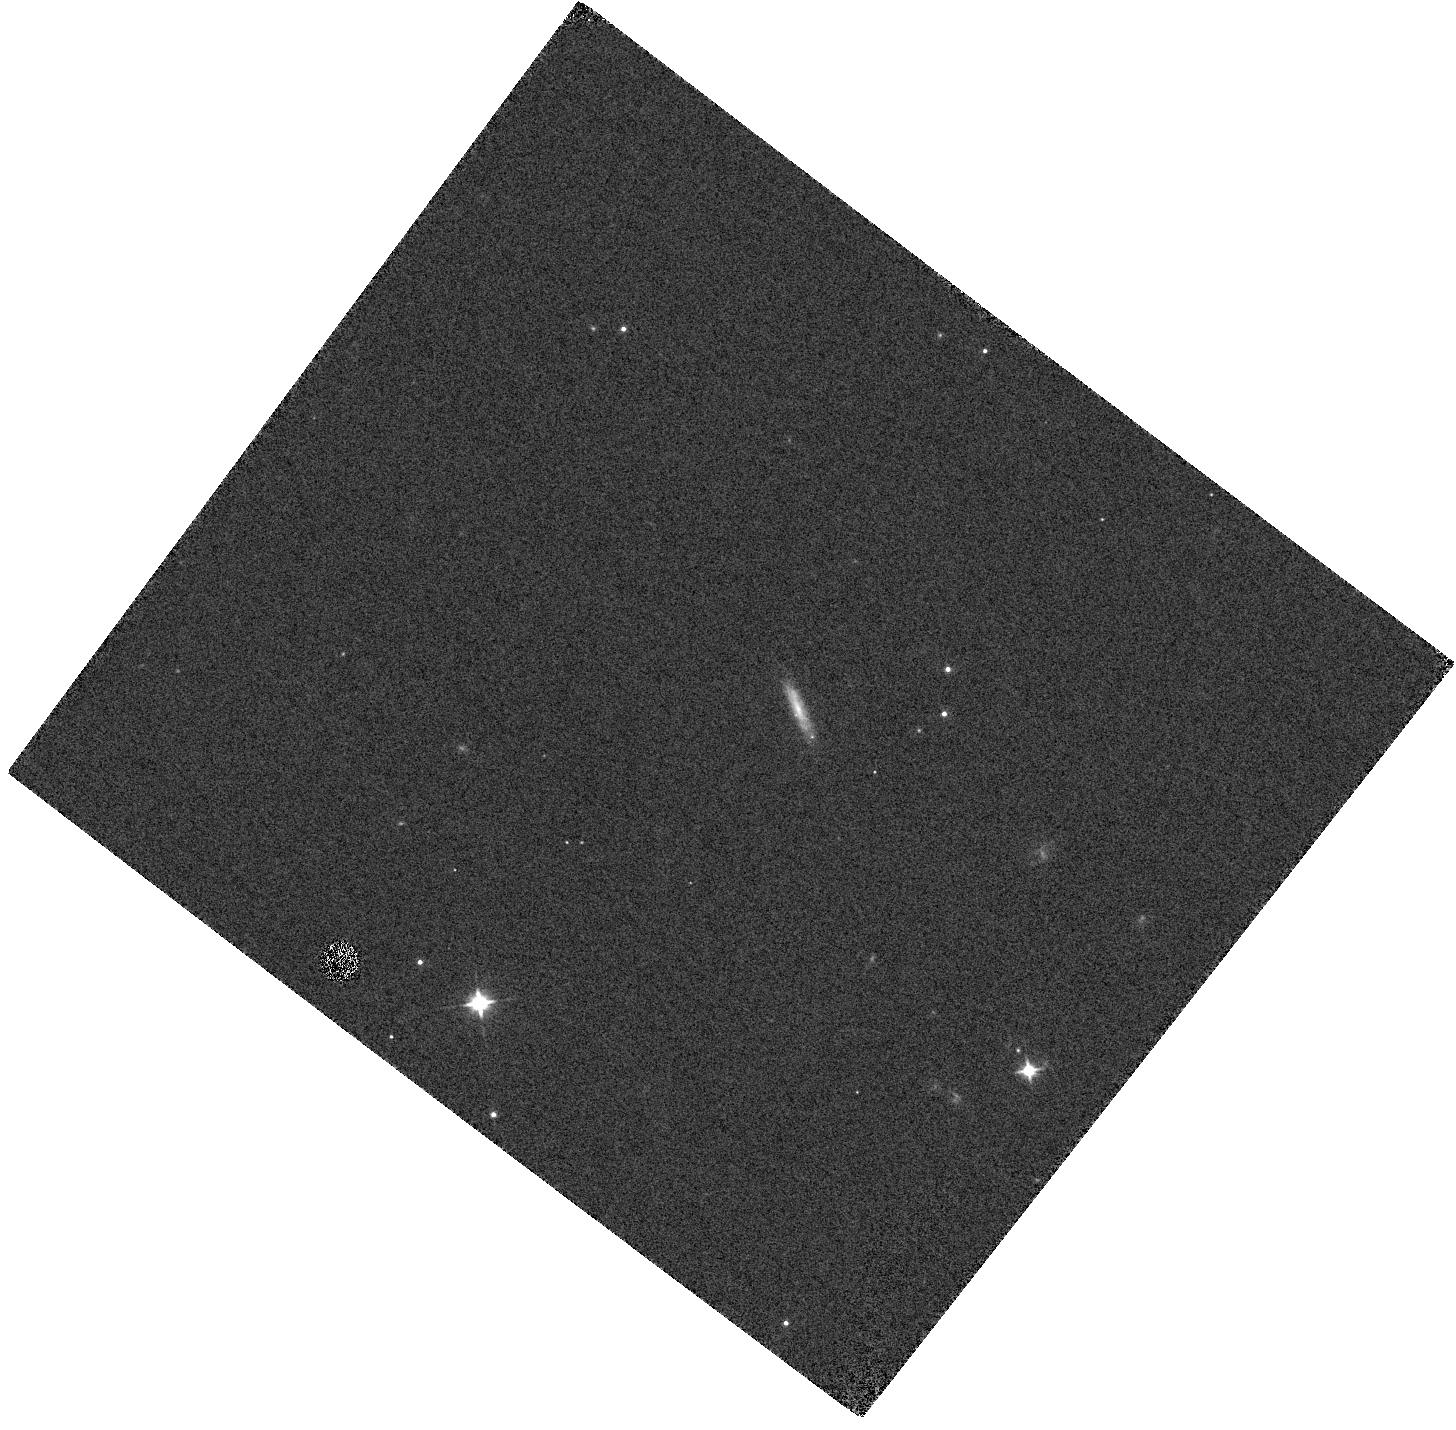
Target: AT2025ULZ
Instrument: WFC3/IR
Filter: F110W
Exposure: 1 min
Observation ID: hst_17805_03_wfc3_ir_f110w_ifdz03

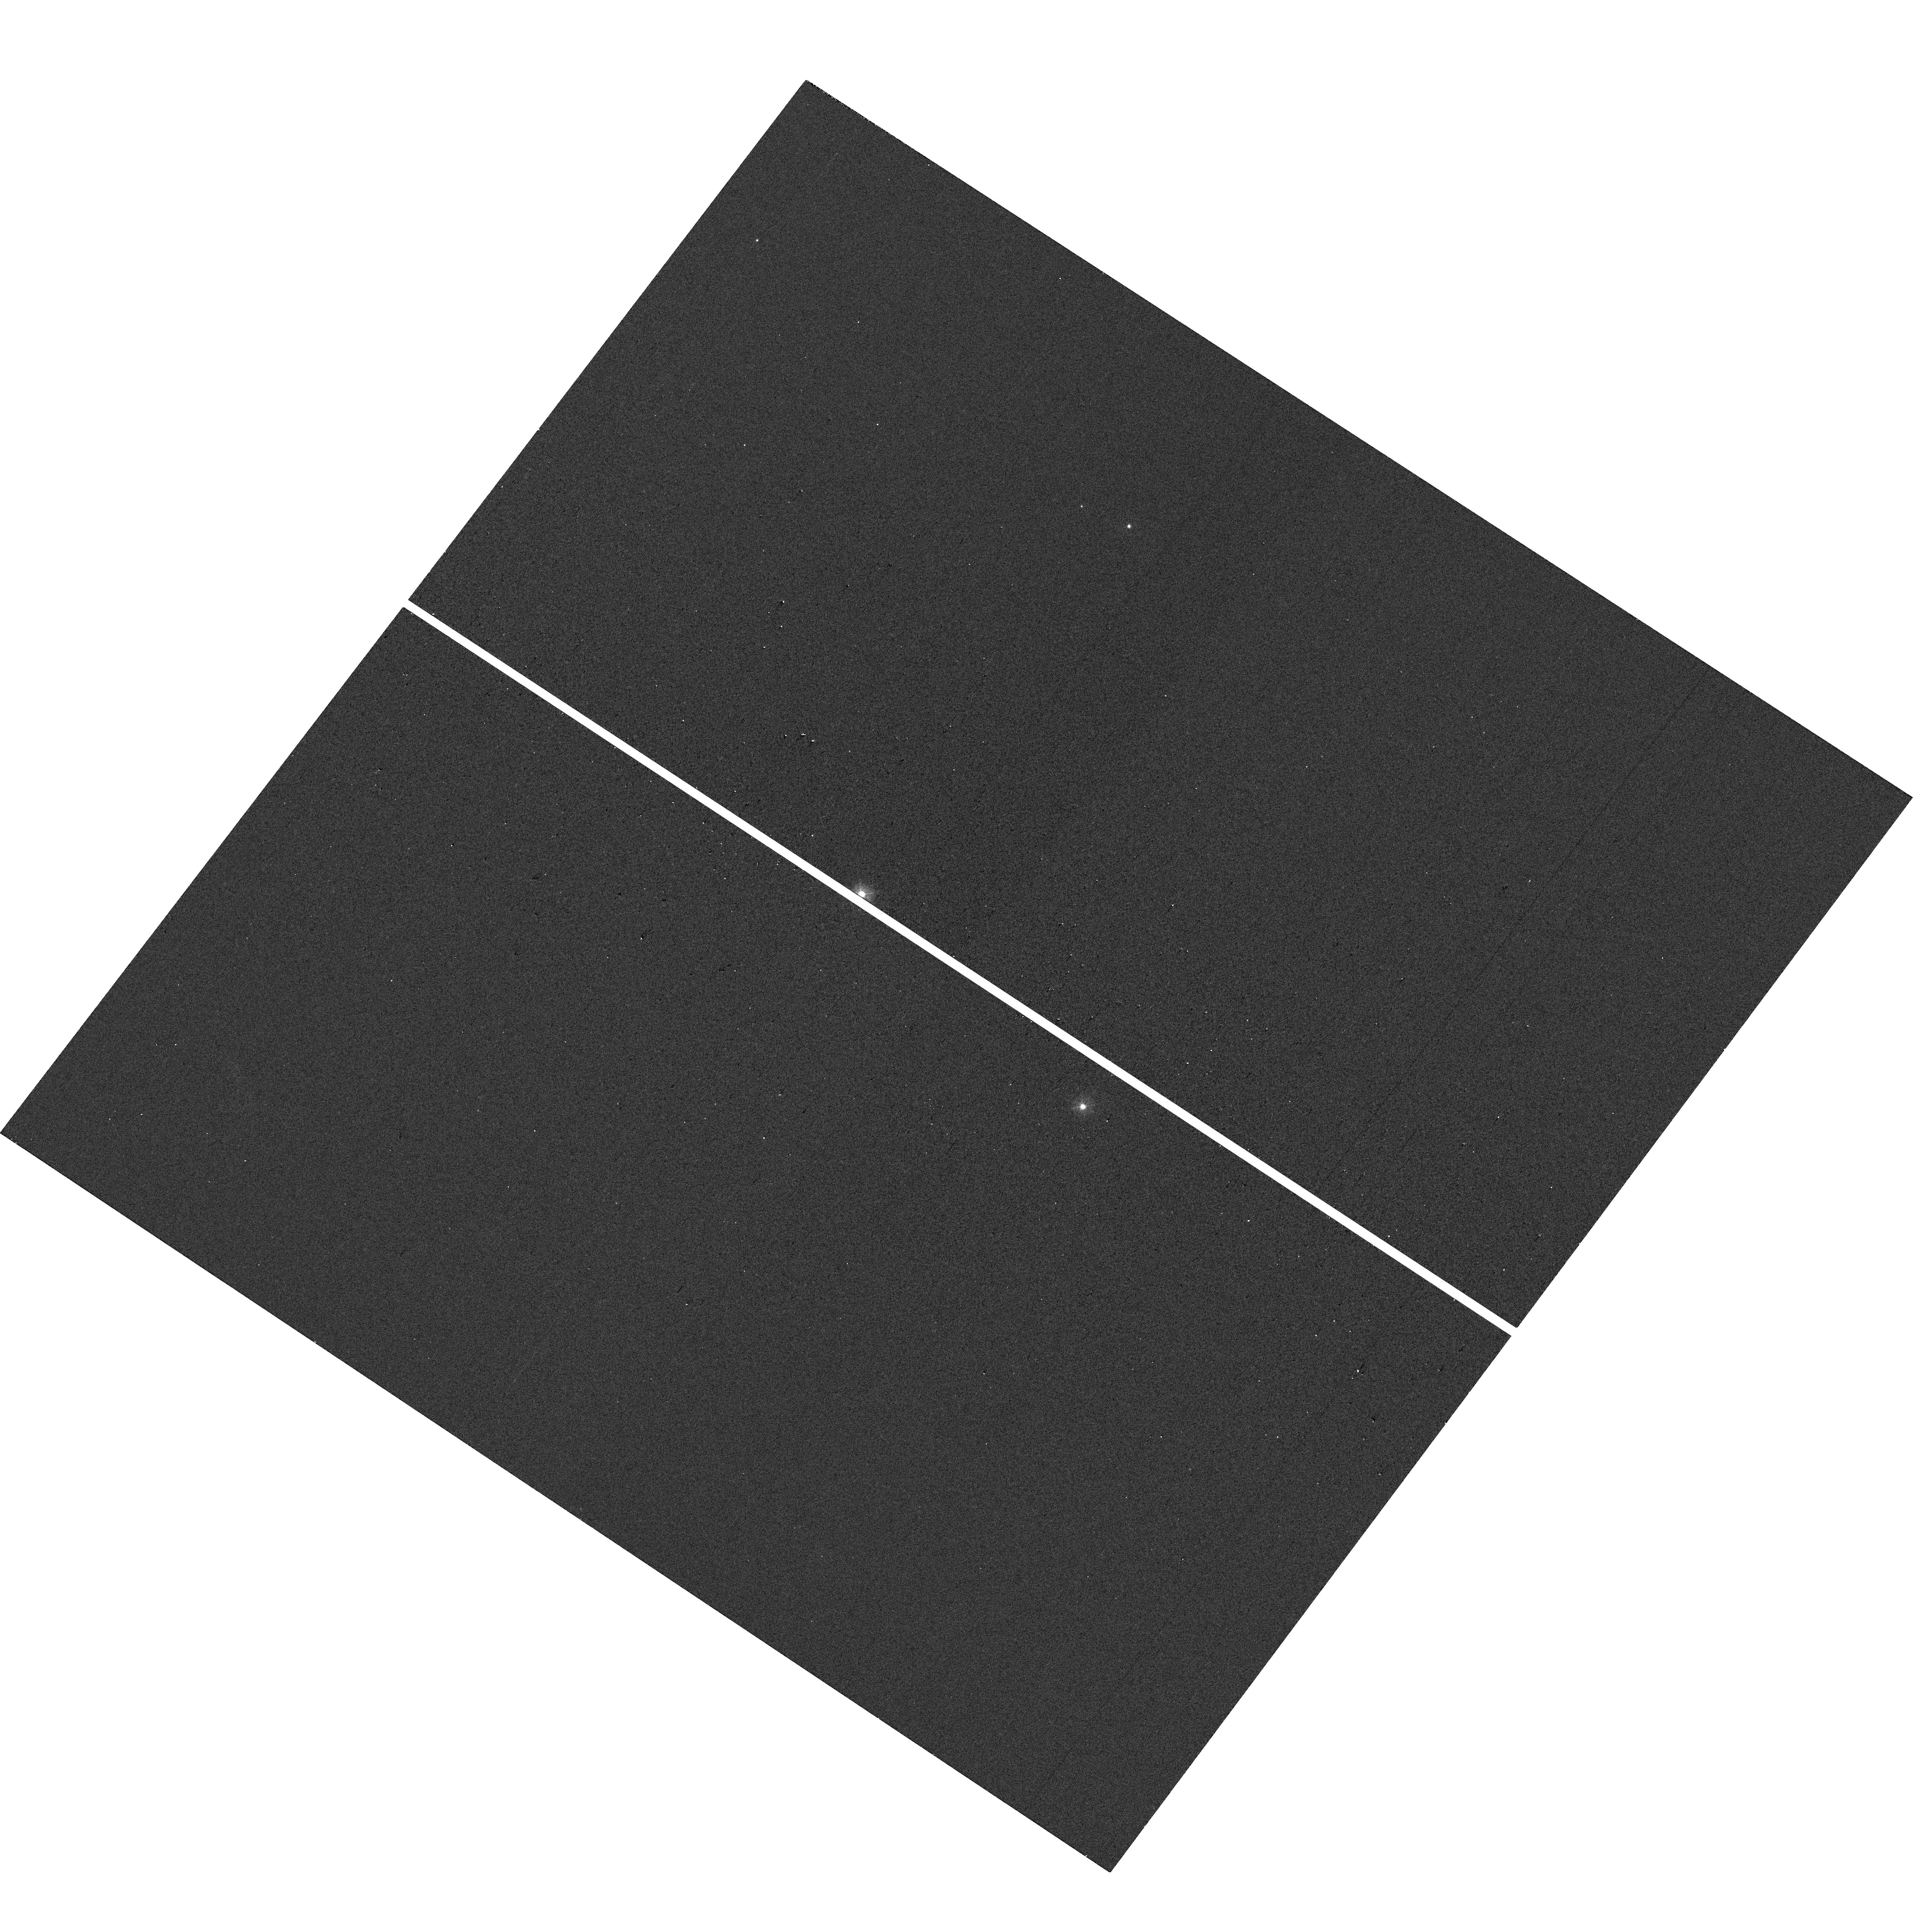
Target: AT2025ULZ
Instrument: WFC3/UVIS
Filter: F336W
Exposure: 2 min
Observation ID: hst_17805_01_wfc3_uvis_f336w_ifdz01

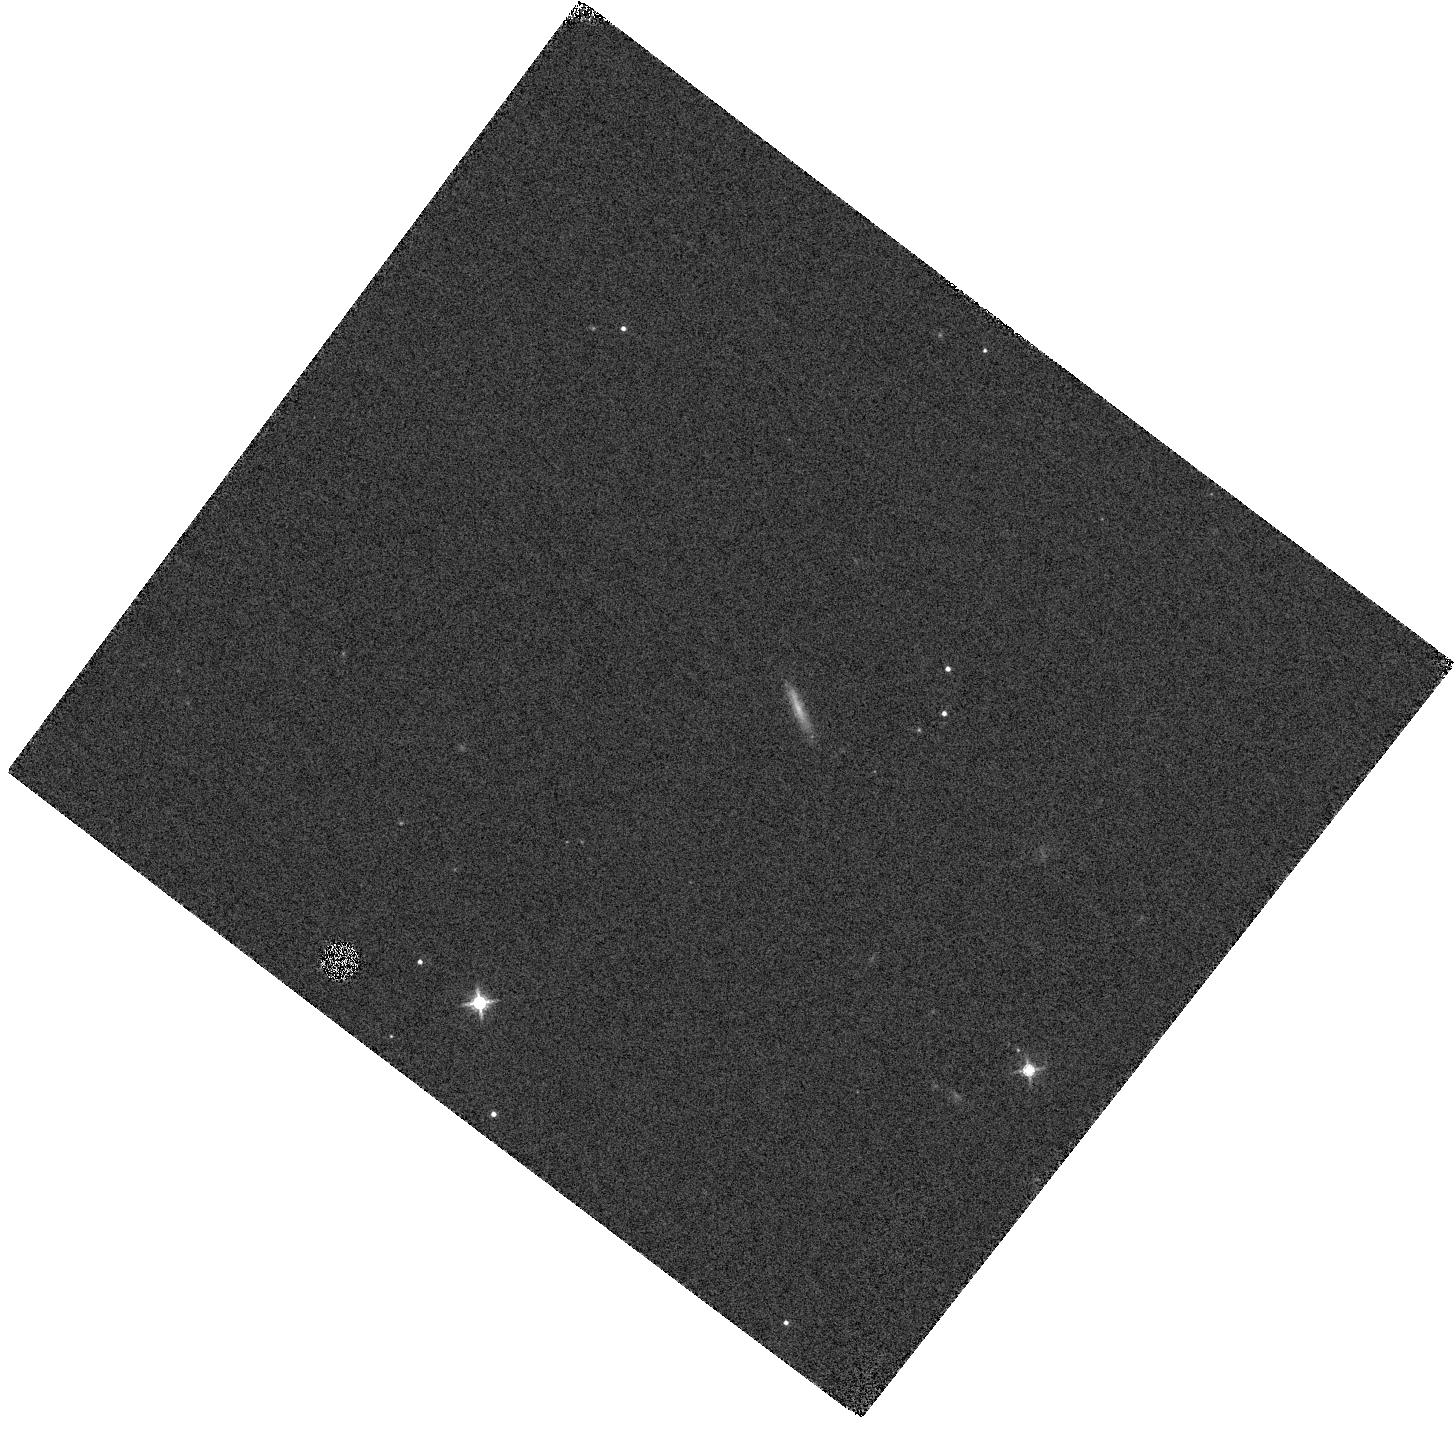
Target: AT2025ULZ
Instrument: WFC3/IR
Filter: F160W
Exposure: 1 min
Observation ID: hst_17805_04_wfc3_ir_f160w_ifdz04

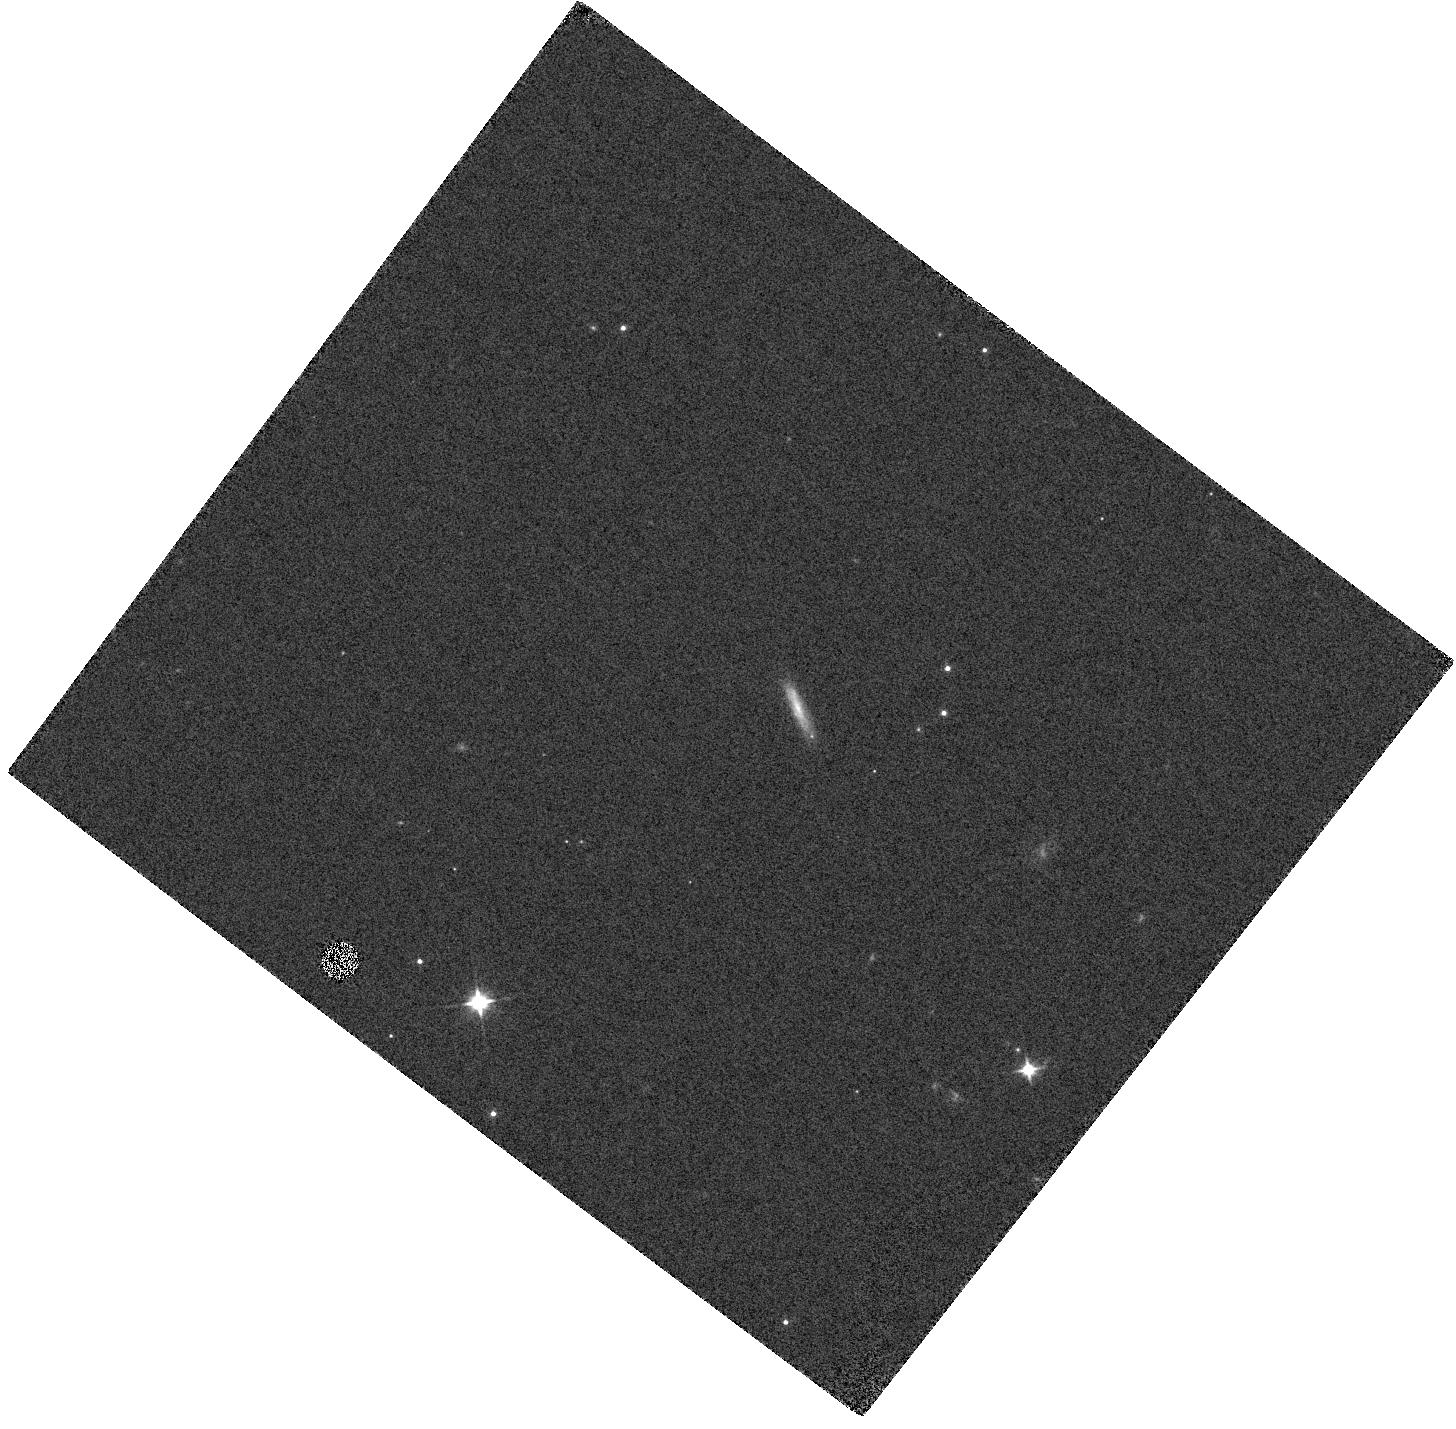
Target: AT2025ULZ
Instrument: WFC3/IR
Filter: F110W
Exposure: 1 min
Observation ID: hst_17805_02_wfc3_ir_f110w_ifdz02

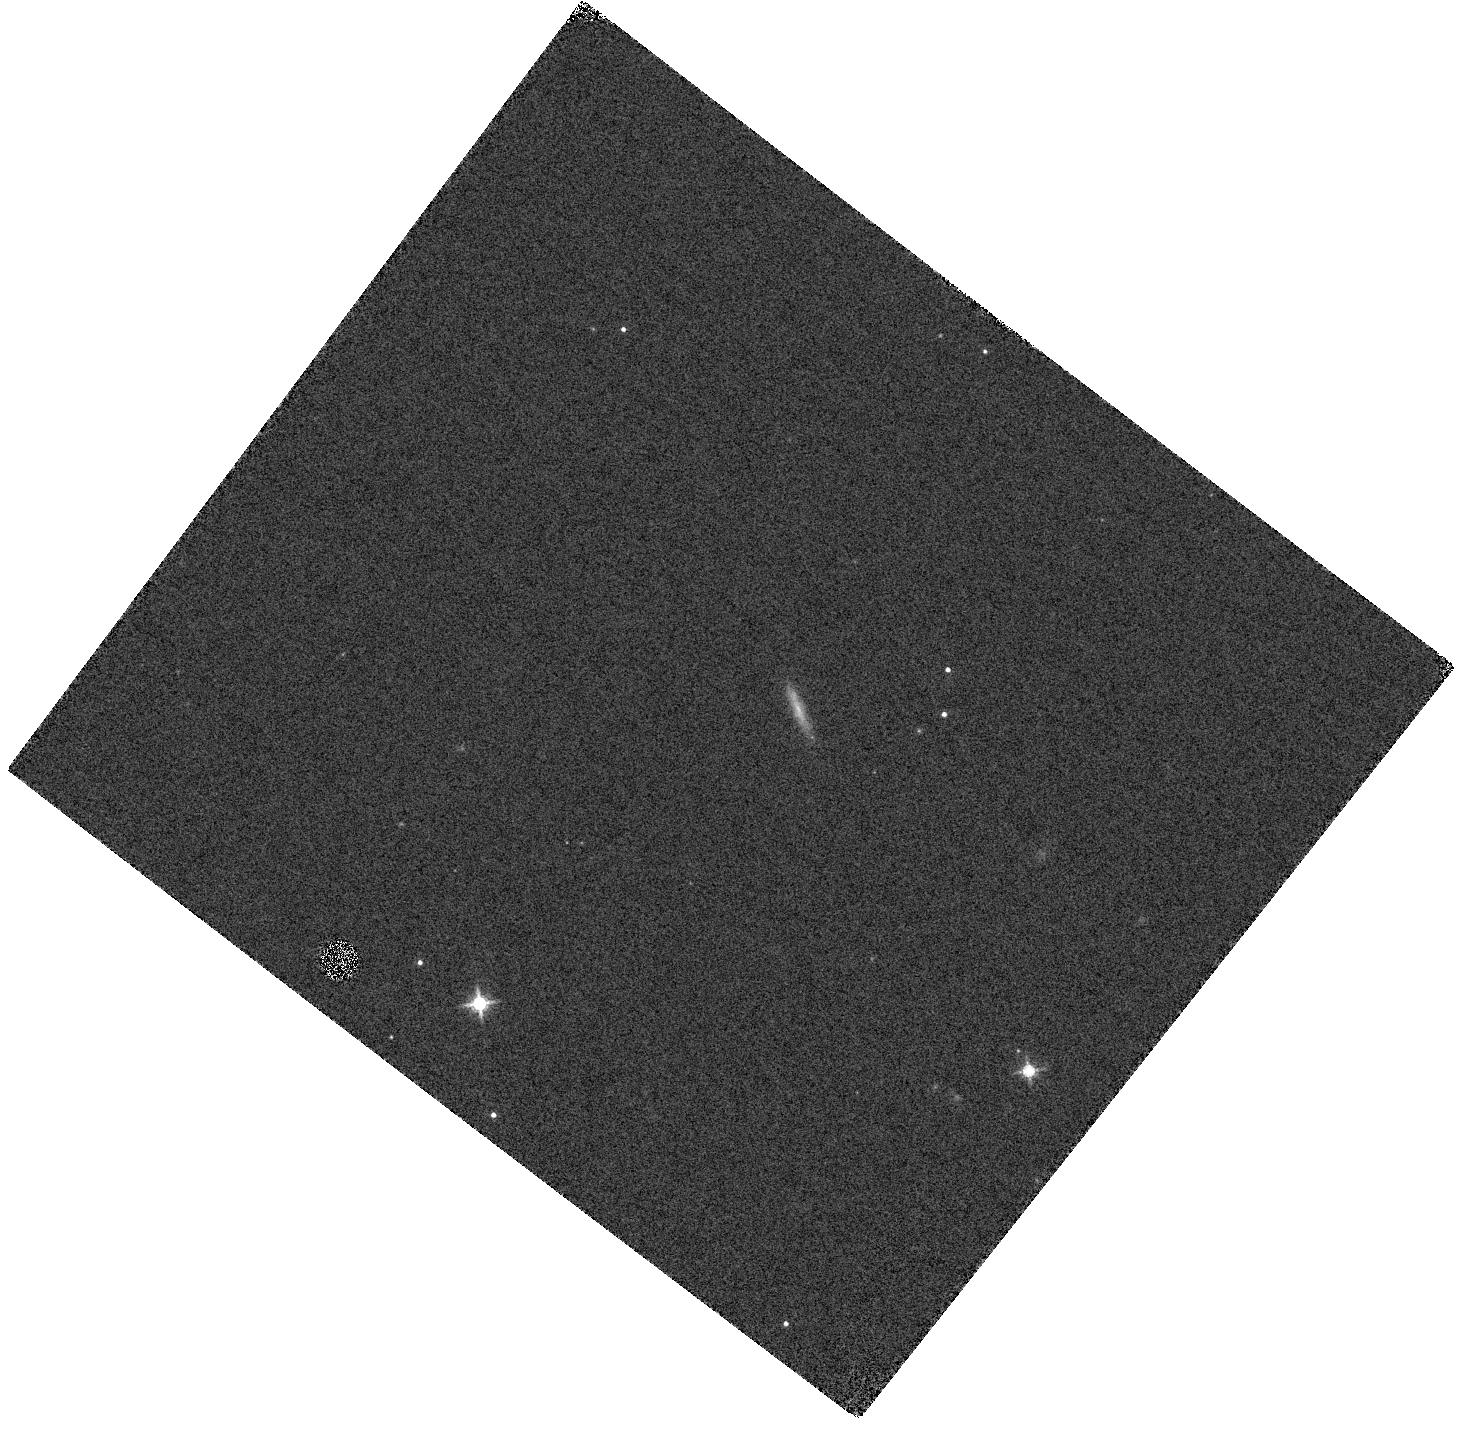
Target: AT2025ULZ
Instrument: WFC3/IR
Filter: F160W
Exposure: 1 min
Observation ID: hst_17805_05_wfc3_ir_f160w_ifdz05

Ultra-rapid observations of a gravitational wave source (PI: Troja, Eleonora)

The discovery of GW170817 ushered in a new era of multi-messenger astrophysics, in which gravitational waves and light are used to explore the most extreme phenomena, such as gamma-ray bursts and kilonovae. We propose to use the unique sensitivity and spectral UV coverage of HST to probe the earliest phases of a young kilonova, promptly (< 4 hr) localized through gravitational waves and light. A similar event, although rare, would offer us the unique opportunity to open a new window into the physics of kilonovae and probe an unexplored stage of their life. These observations would constrain the physical properties of the emitting ejecta (e.g. temperature, expansion velocity) and critically distinguish between competing models (e.g. radioactivity, shock interactions, magnetar) to power the luminous blue kilonova.